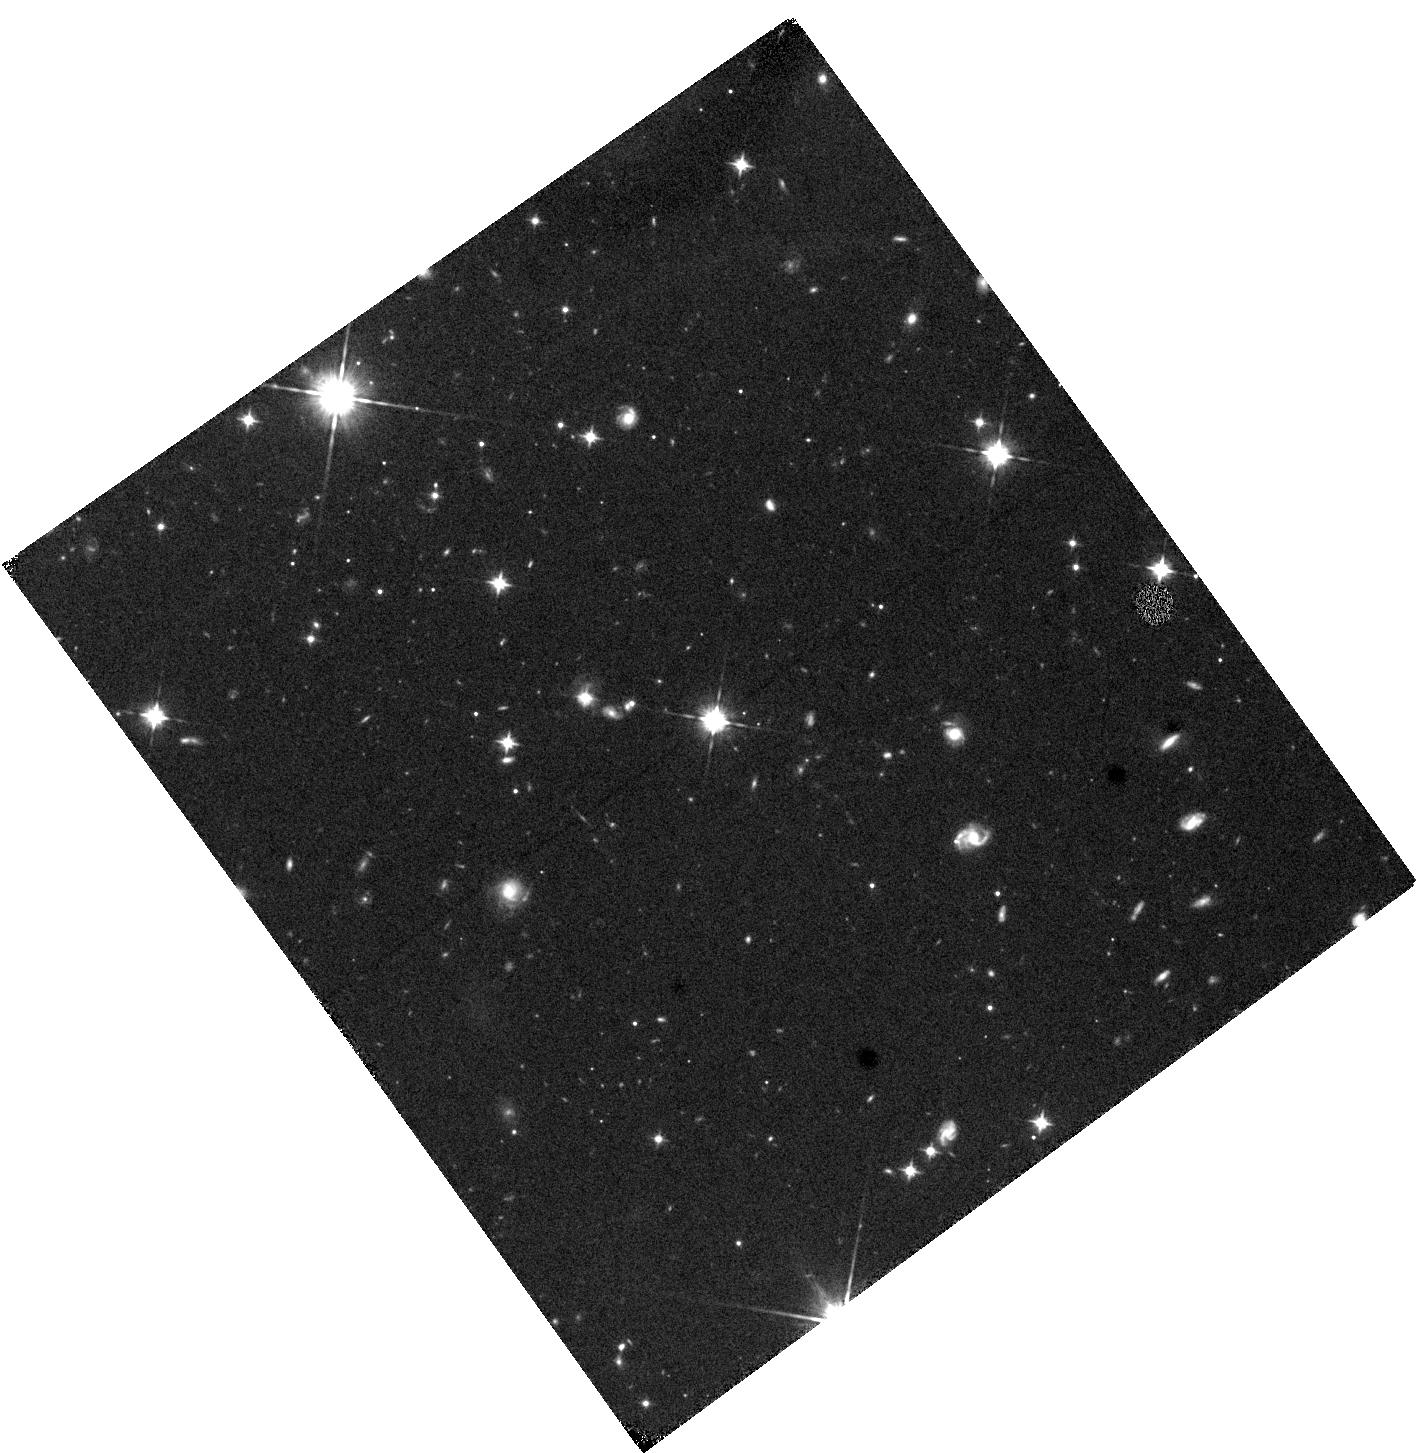
Target: Q2123-0050. Instrument: WFC3/IR. Filter: F105W. Exposure: 41 min. Observation ID: hst_16891_01_wfc3_ir_f105w_iesn01

Galaxy Formation in the Extreme: Molecular Gas in Enormous Lya Nebulae at z~2 (PI: Li, Jianrui)

Massive galaxies at high-z are known to co-evolve with their circumgalactic medium (CGM), generally detected in Ly-alpha. The most extreme environments are Enormous Ly-alpha Nebulae (ELANe), found in the cores of proto- clusters. We propose to use the VLA to observe CO(1-0) in two spectacular ELANe from an ALMA survey at z~2. Q1416+2649 shows gas across 100 kpc with an extremely broad FWHM(~1000km/s), while Q2123-0050 shows companions with widely varying CO/CI line ratios and cold gas in the CGM. The CO(1-0) observations will give the most reliable estimates of the mass of the cold gas and trace the most extended molecular reservoirs. Together with the CO(4-3), [CI], and Lya, the crucial CO(1-0) data will allows us to probe the physical conditions of the multi- phase gas in the various regions of these nebulae. We will compare this to similar studies done on the enigmatic Spiderweb and MAMMOTH-I nebulae. This will start to give us a handle on the statistical properties of the various molecular tracers in ELANe, and allow us to study massive galaxies.